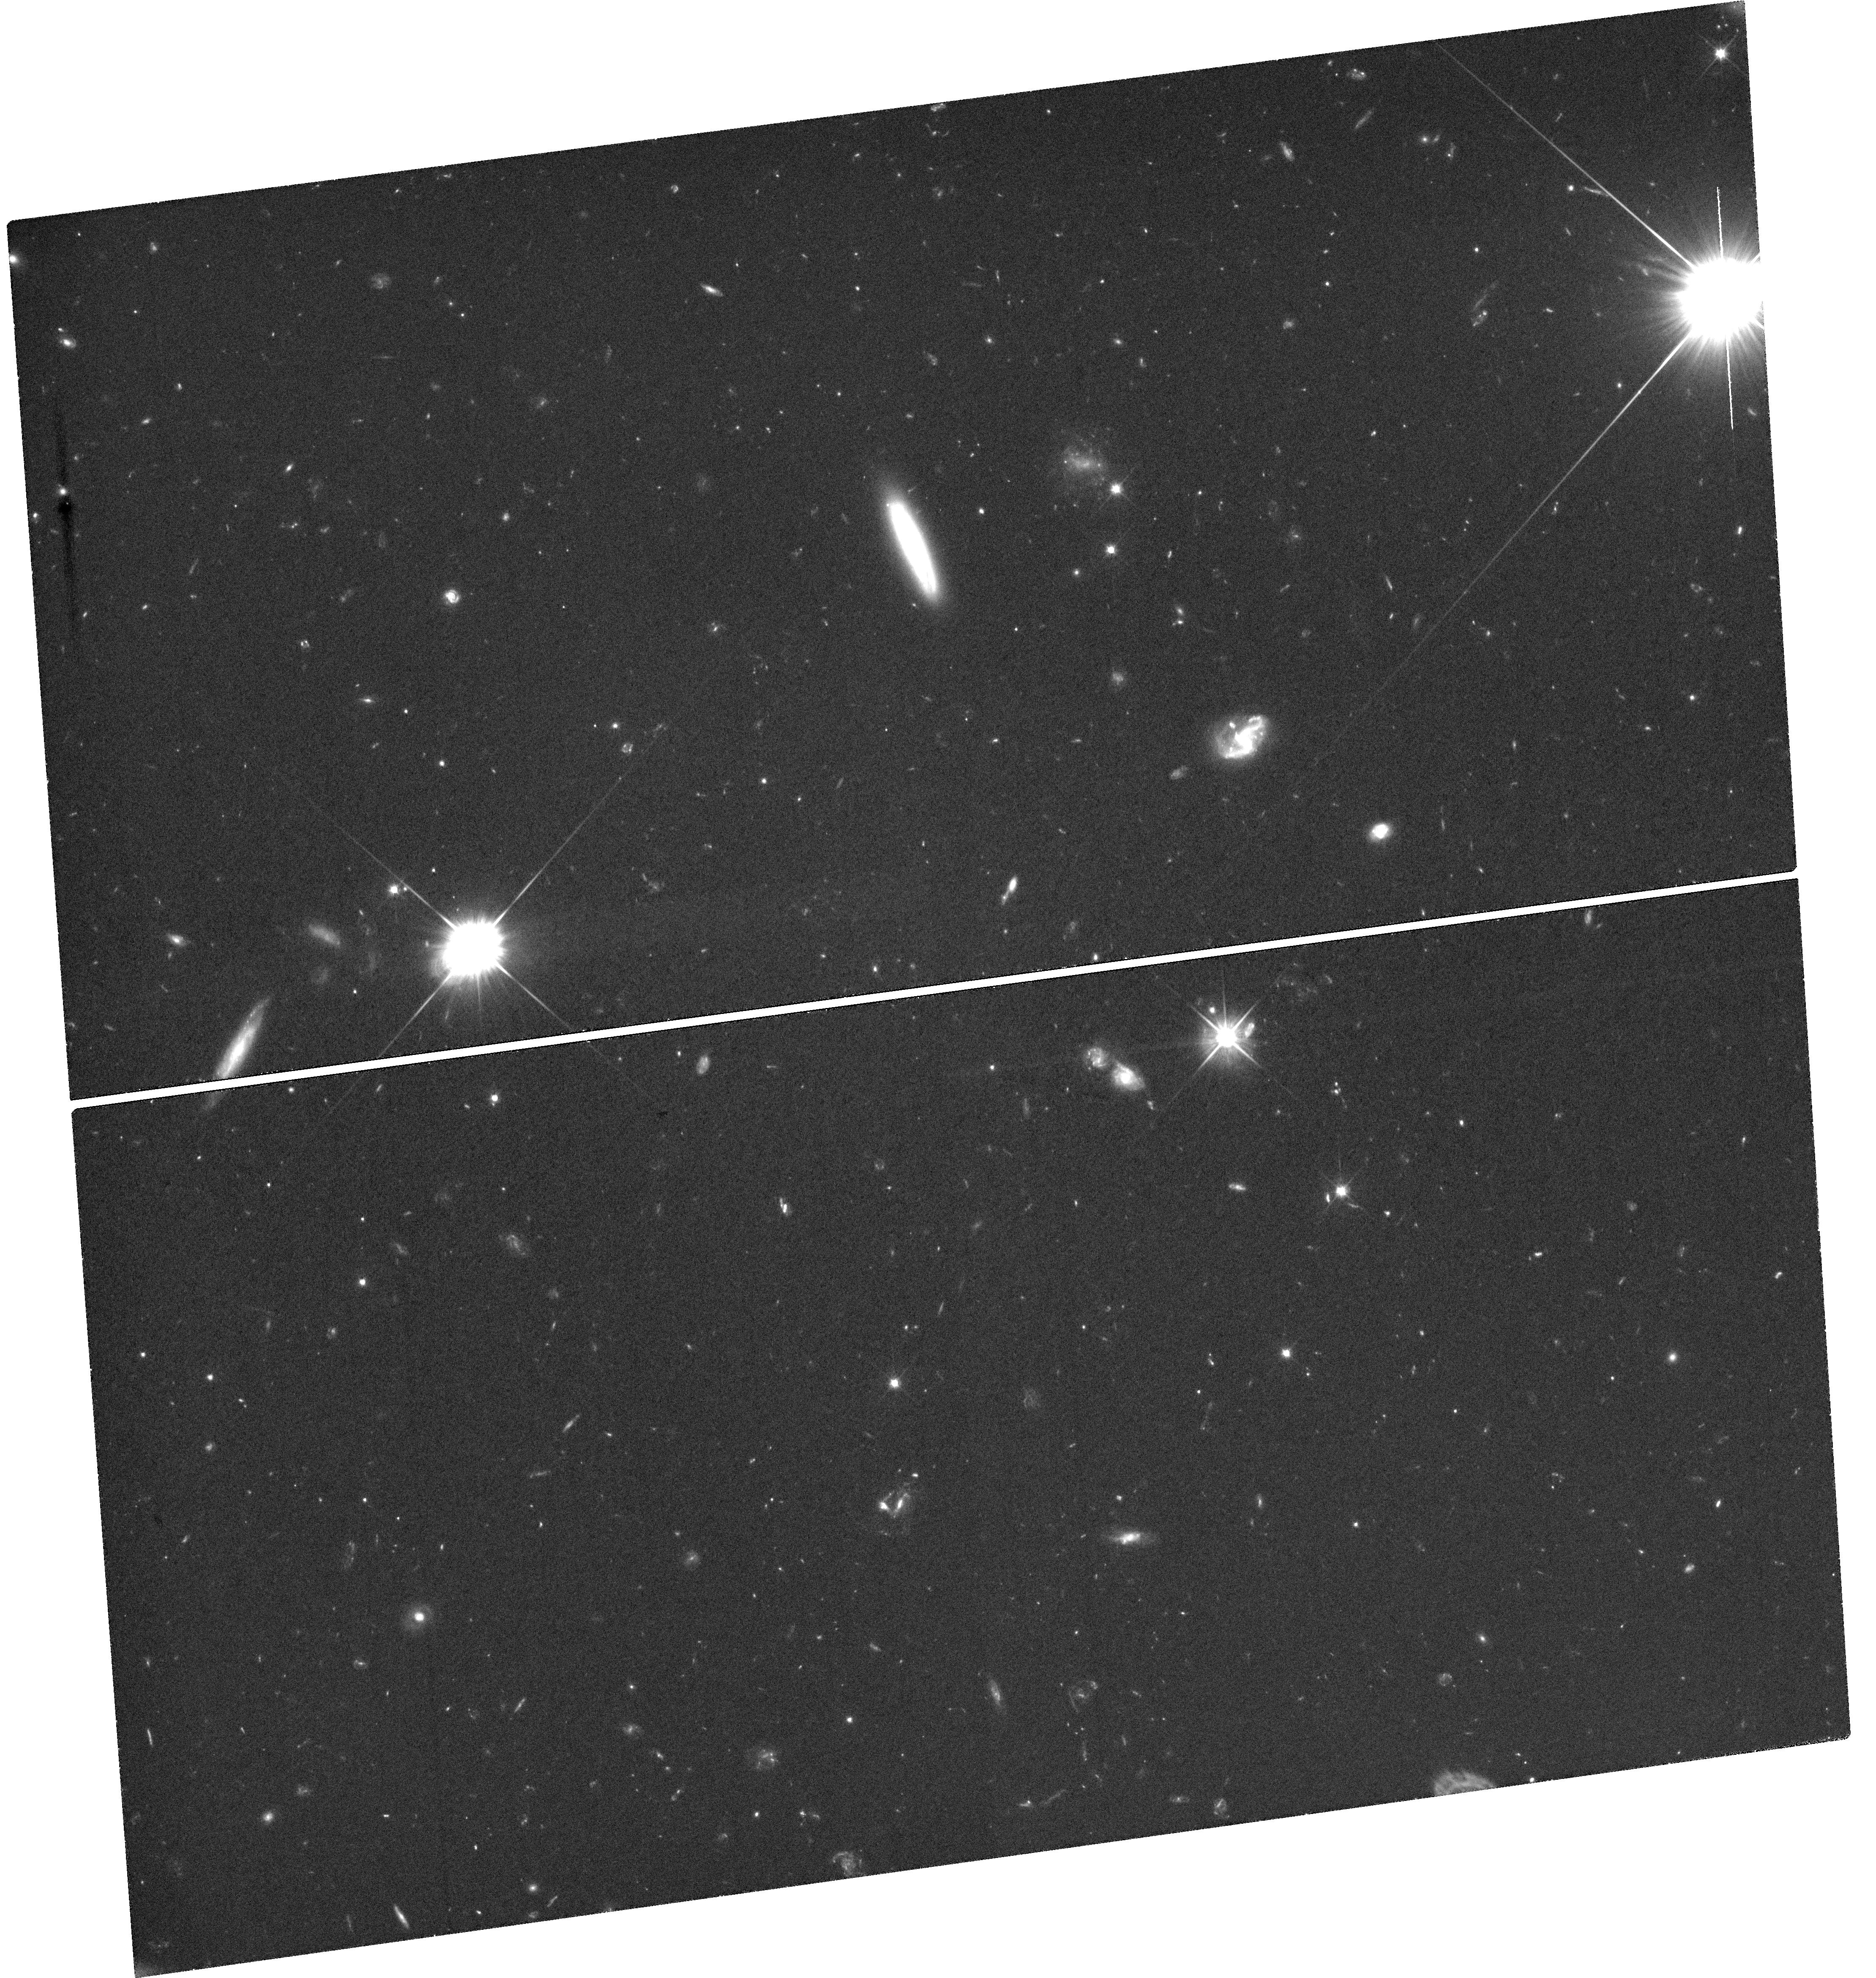
Target: AT2025ULZ
Instrument: WFC3/UVIS
Filter: F606W
Exposure: 2.4 h
Observation ID: hst_17583_09_wfc3_uvis_f606w_ifay09

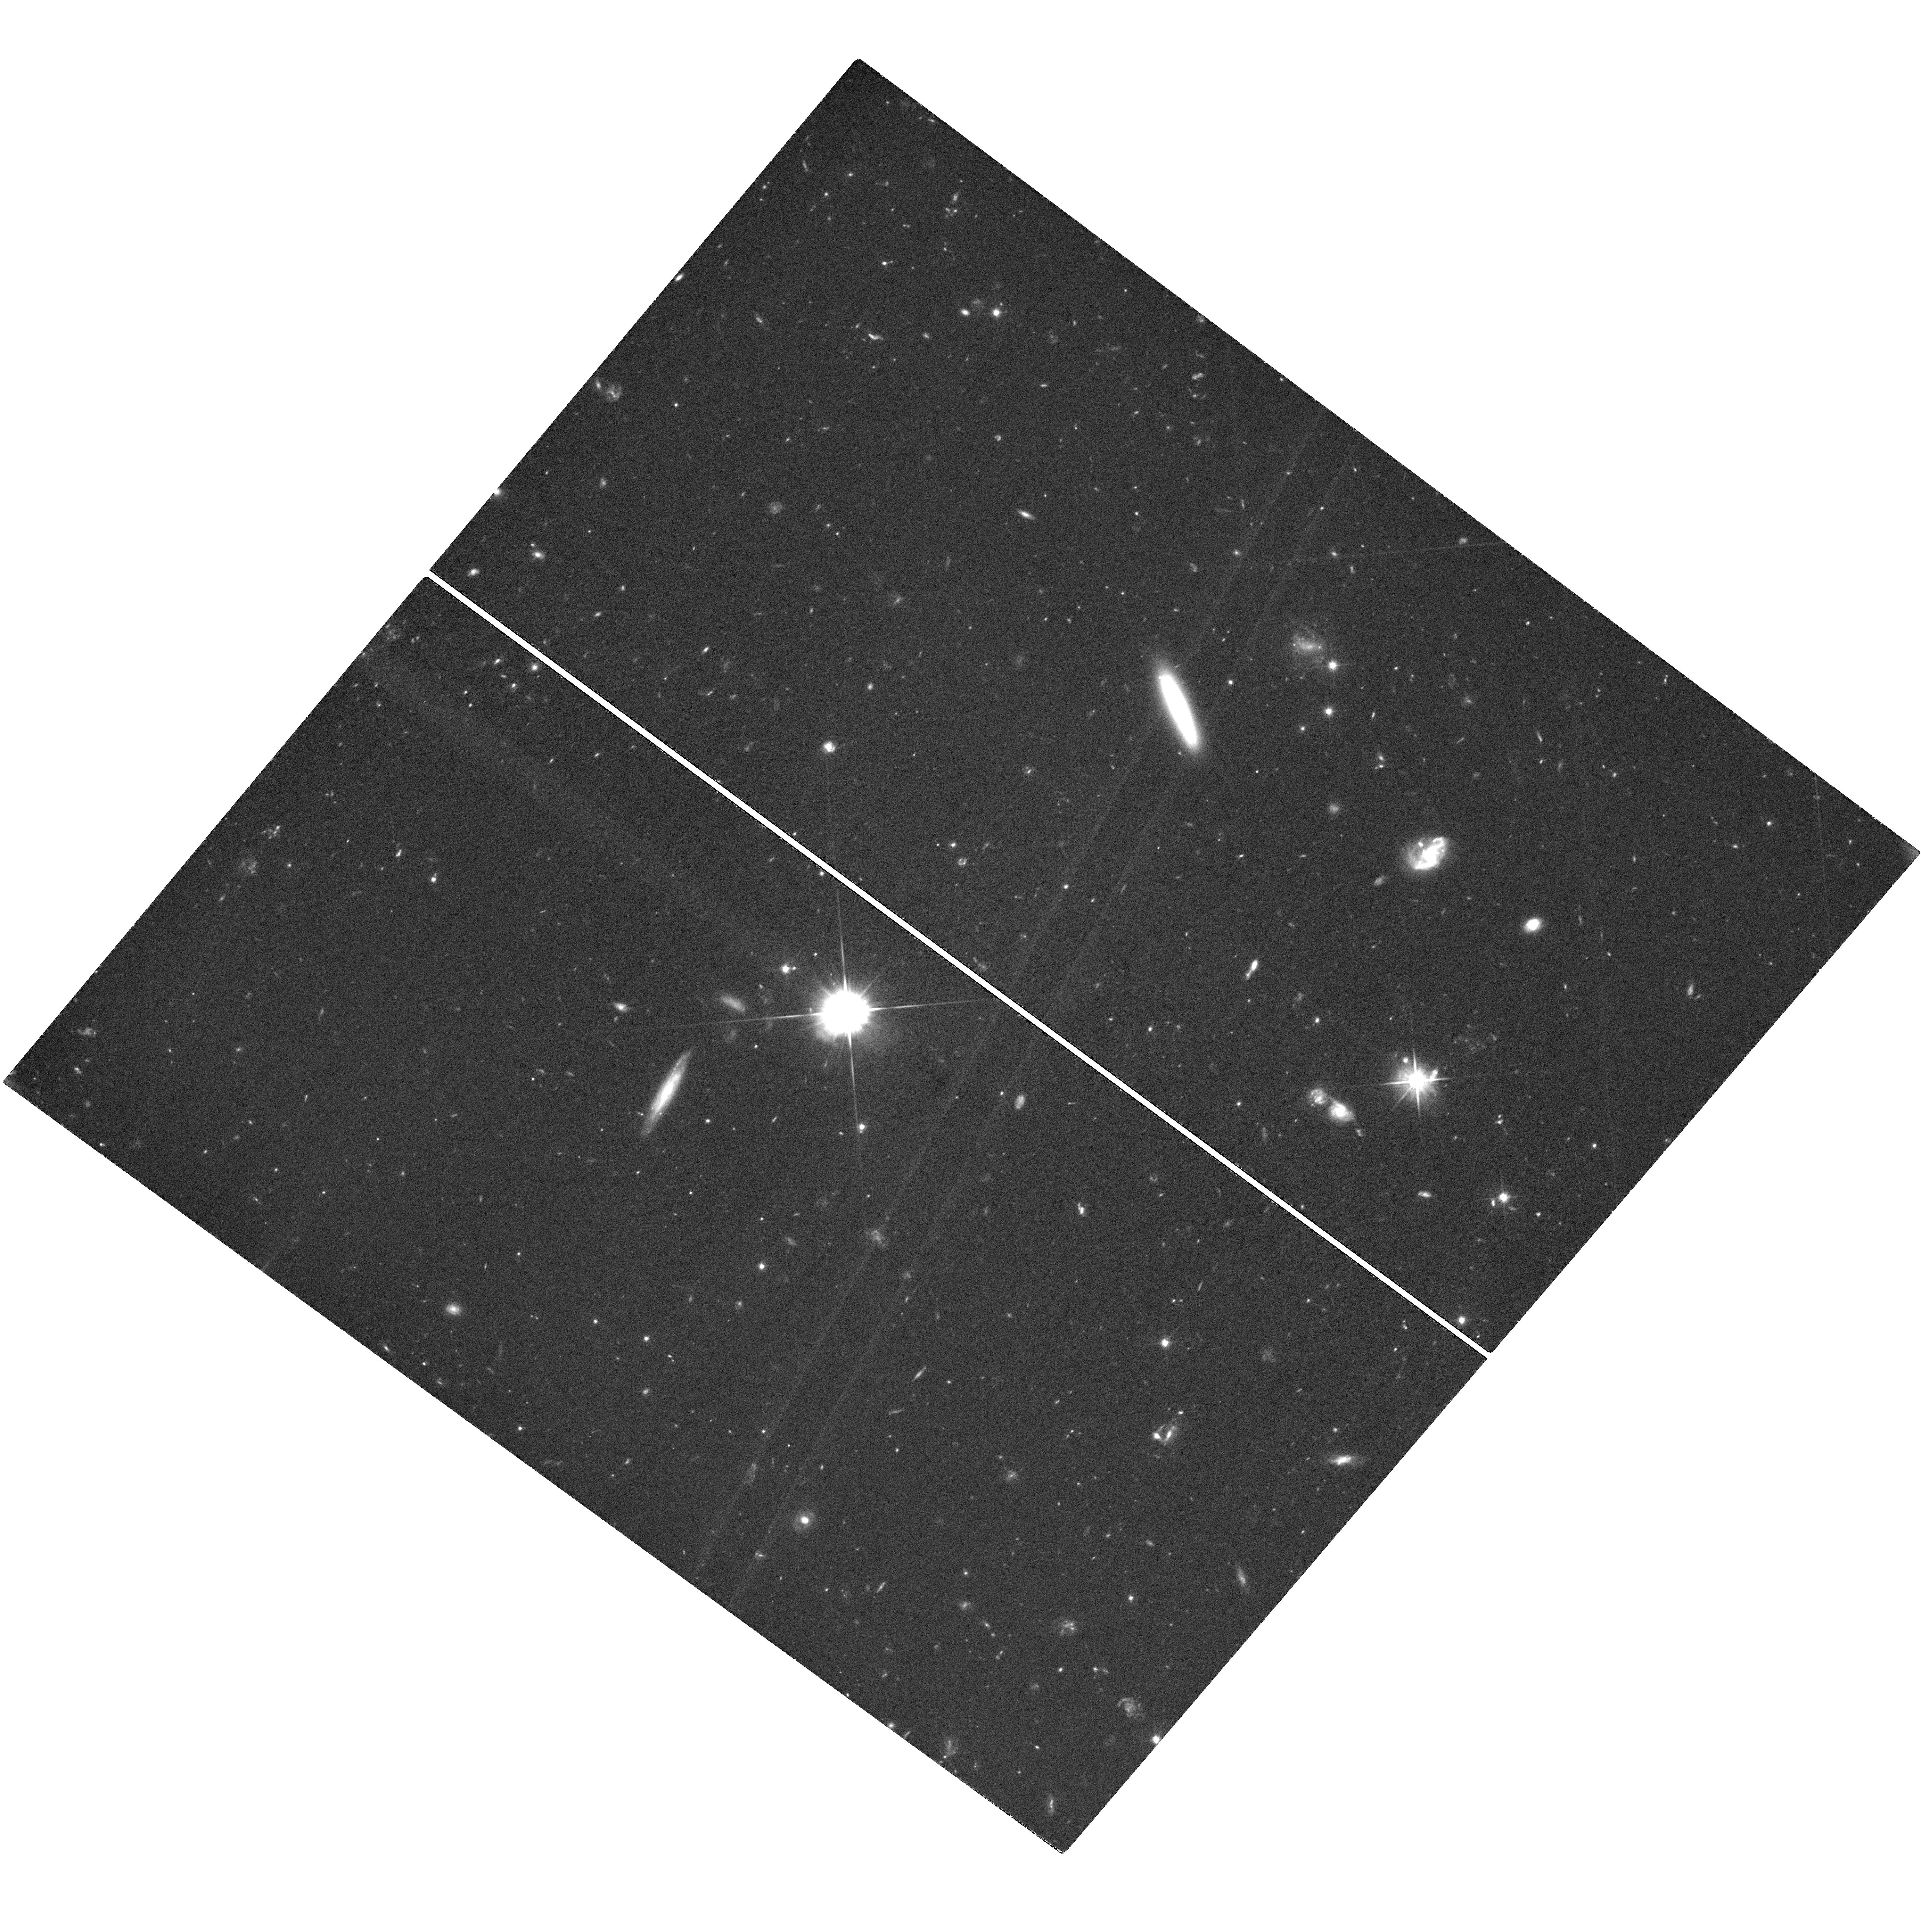
Target: AT2025ULZ
Instrument: WFC3/UVIS
Filter: F606W
Exposure: 2.4 h
Observation ID: hst_17583_18_wfc3_uvis_f606w_ifay18

Understanding the Hubble tension and jet physics through joint electromagnetic and gravitational wave observations of a neutron star merger (PI: OConnor, Brendan)

The field of gravitational wave (GW) astronomy burst into life after the detection of the first binary black hole merger event by LIGO in 2015. Only two years later, the discovery of the first electromagnetic counterpart to a gravitational wave event, GW170817, revolutionized our understanding of short duration gamma-ray bursts (GRBs) and relativistic jets. Electromagnetic observations of the resulting afterglow emission, arising from the interaction of the jet with the surrounding environment, provided further constraints to the source's viewing angle and distance, breaking the degeneracy in the GW data, and allowing for a precise, and independent, measurement of the Hubble Constant. A sample of ~10 similar events will relieve the so-called Hubble tension. In this program, we propose Hubble Space Telescope observations of a neutron star merger identified through GWs in order to constrain the structure of the GRB jet, its viewing angle, and, in turn, the Hubble constant, through direct observations of the the jet's afterglow emission. This program represents a step towards reaching the ~10 events required for a precision cosmology measurement, and the only opportunity to perform this scientific analysis before 2028.